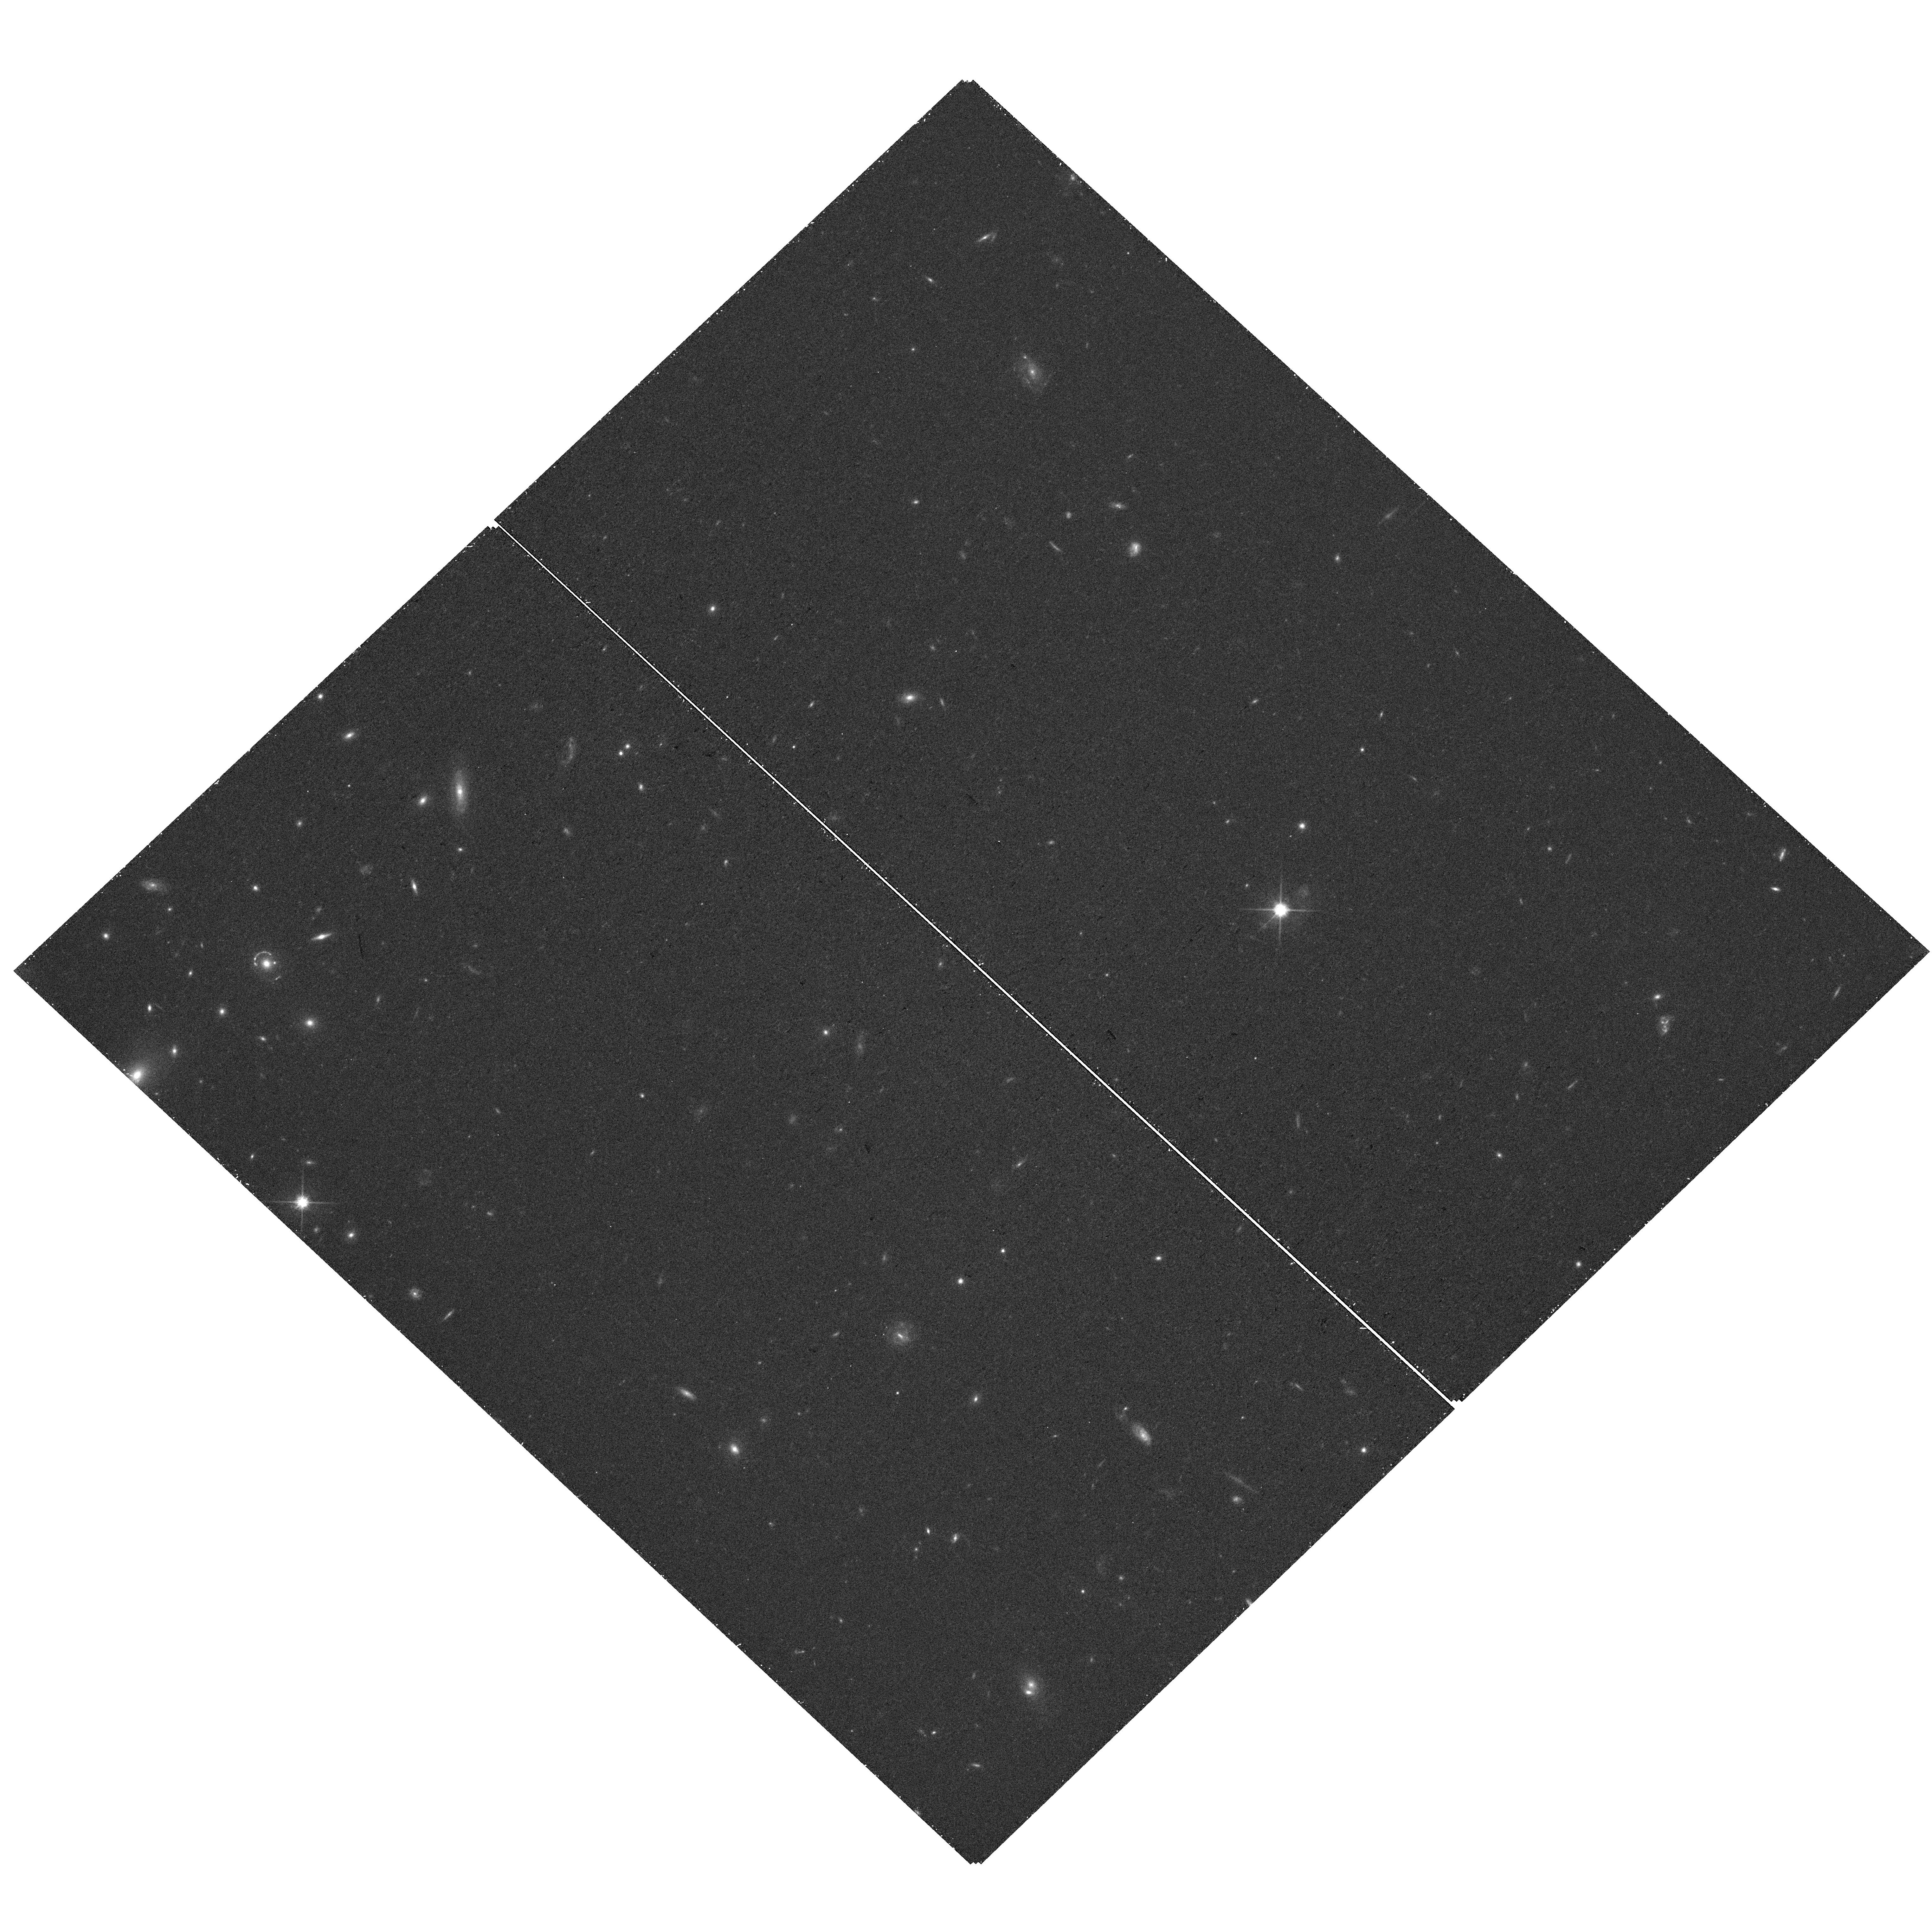
Target: SDSSJ091859.21+510452.5. Instrument: WFC3/UVIS. Filter: F814W. Exposure: 22 min. Observation ID: hst_16734_09_wfc3_uvis_f814w_iep209

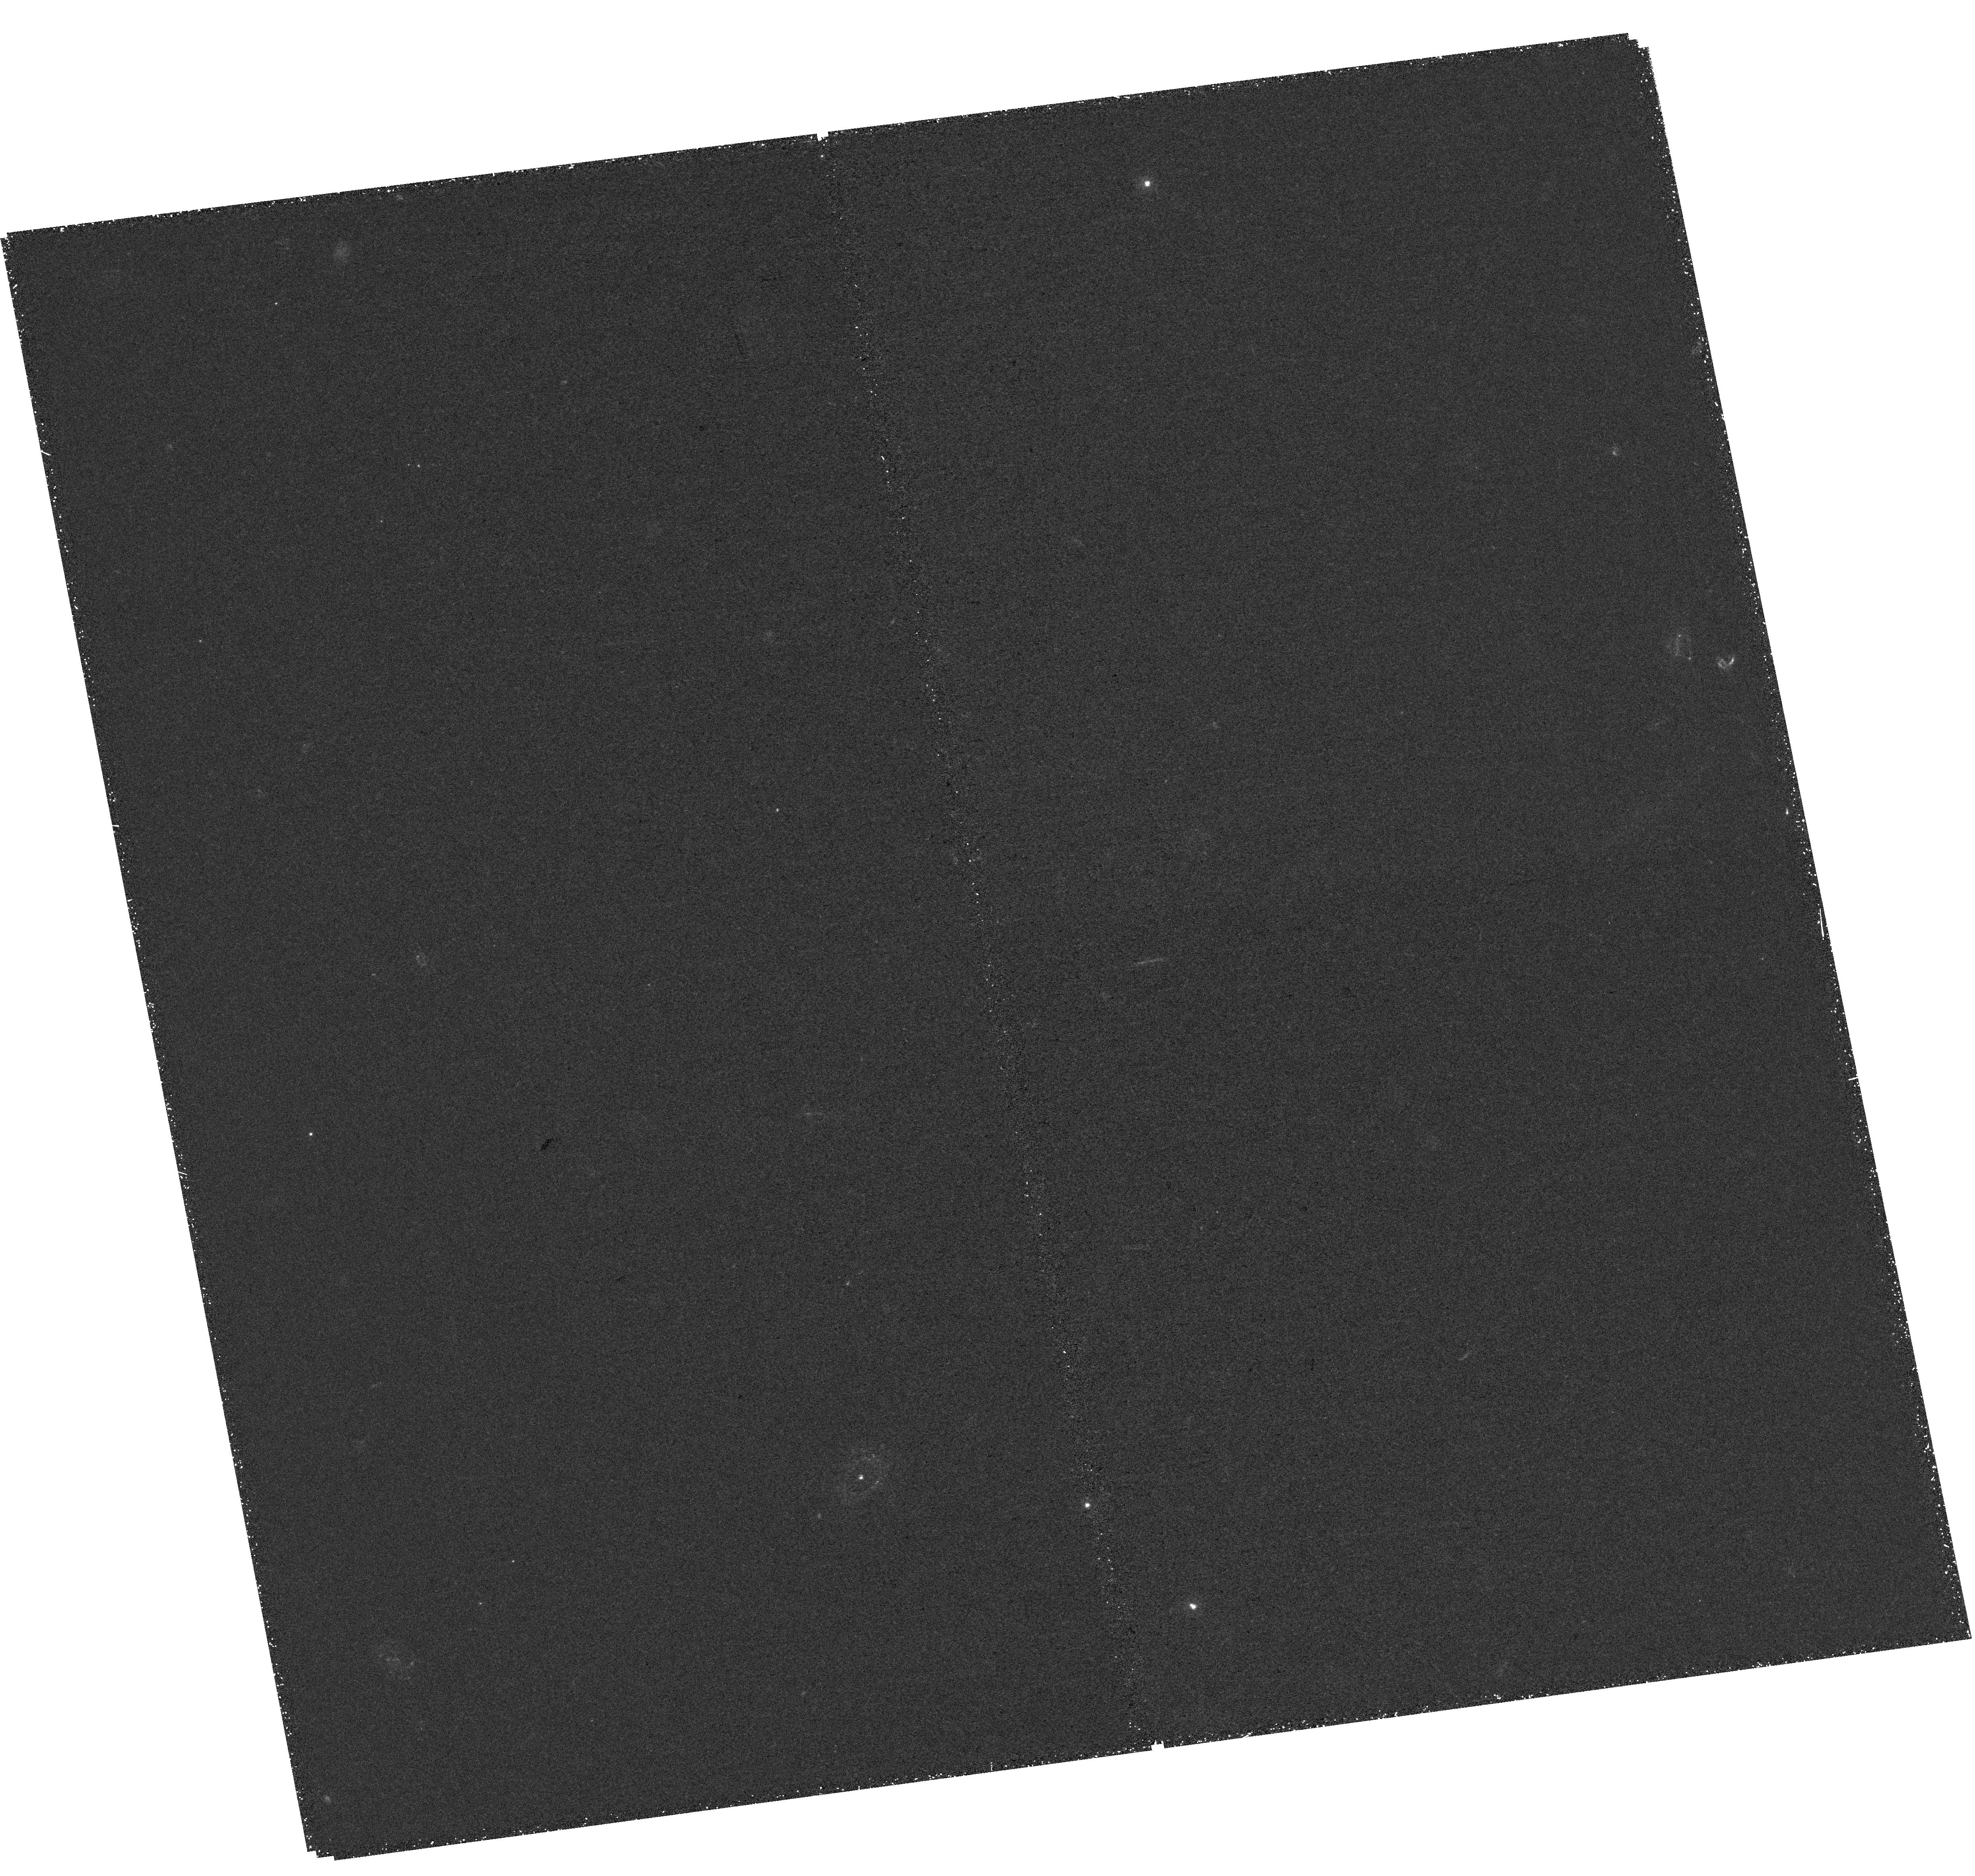
Target: SDSSJ002927.38+254401.7. Instrument: WFC3/UVIS. Filter: F275W. Exposure: 1.7 h. Observation ID: hst_16734_07_wfc3_uvis_f275w_iep207

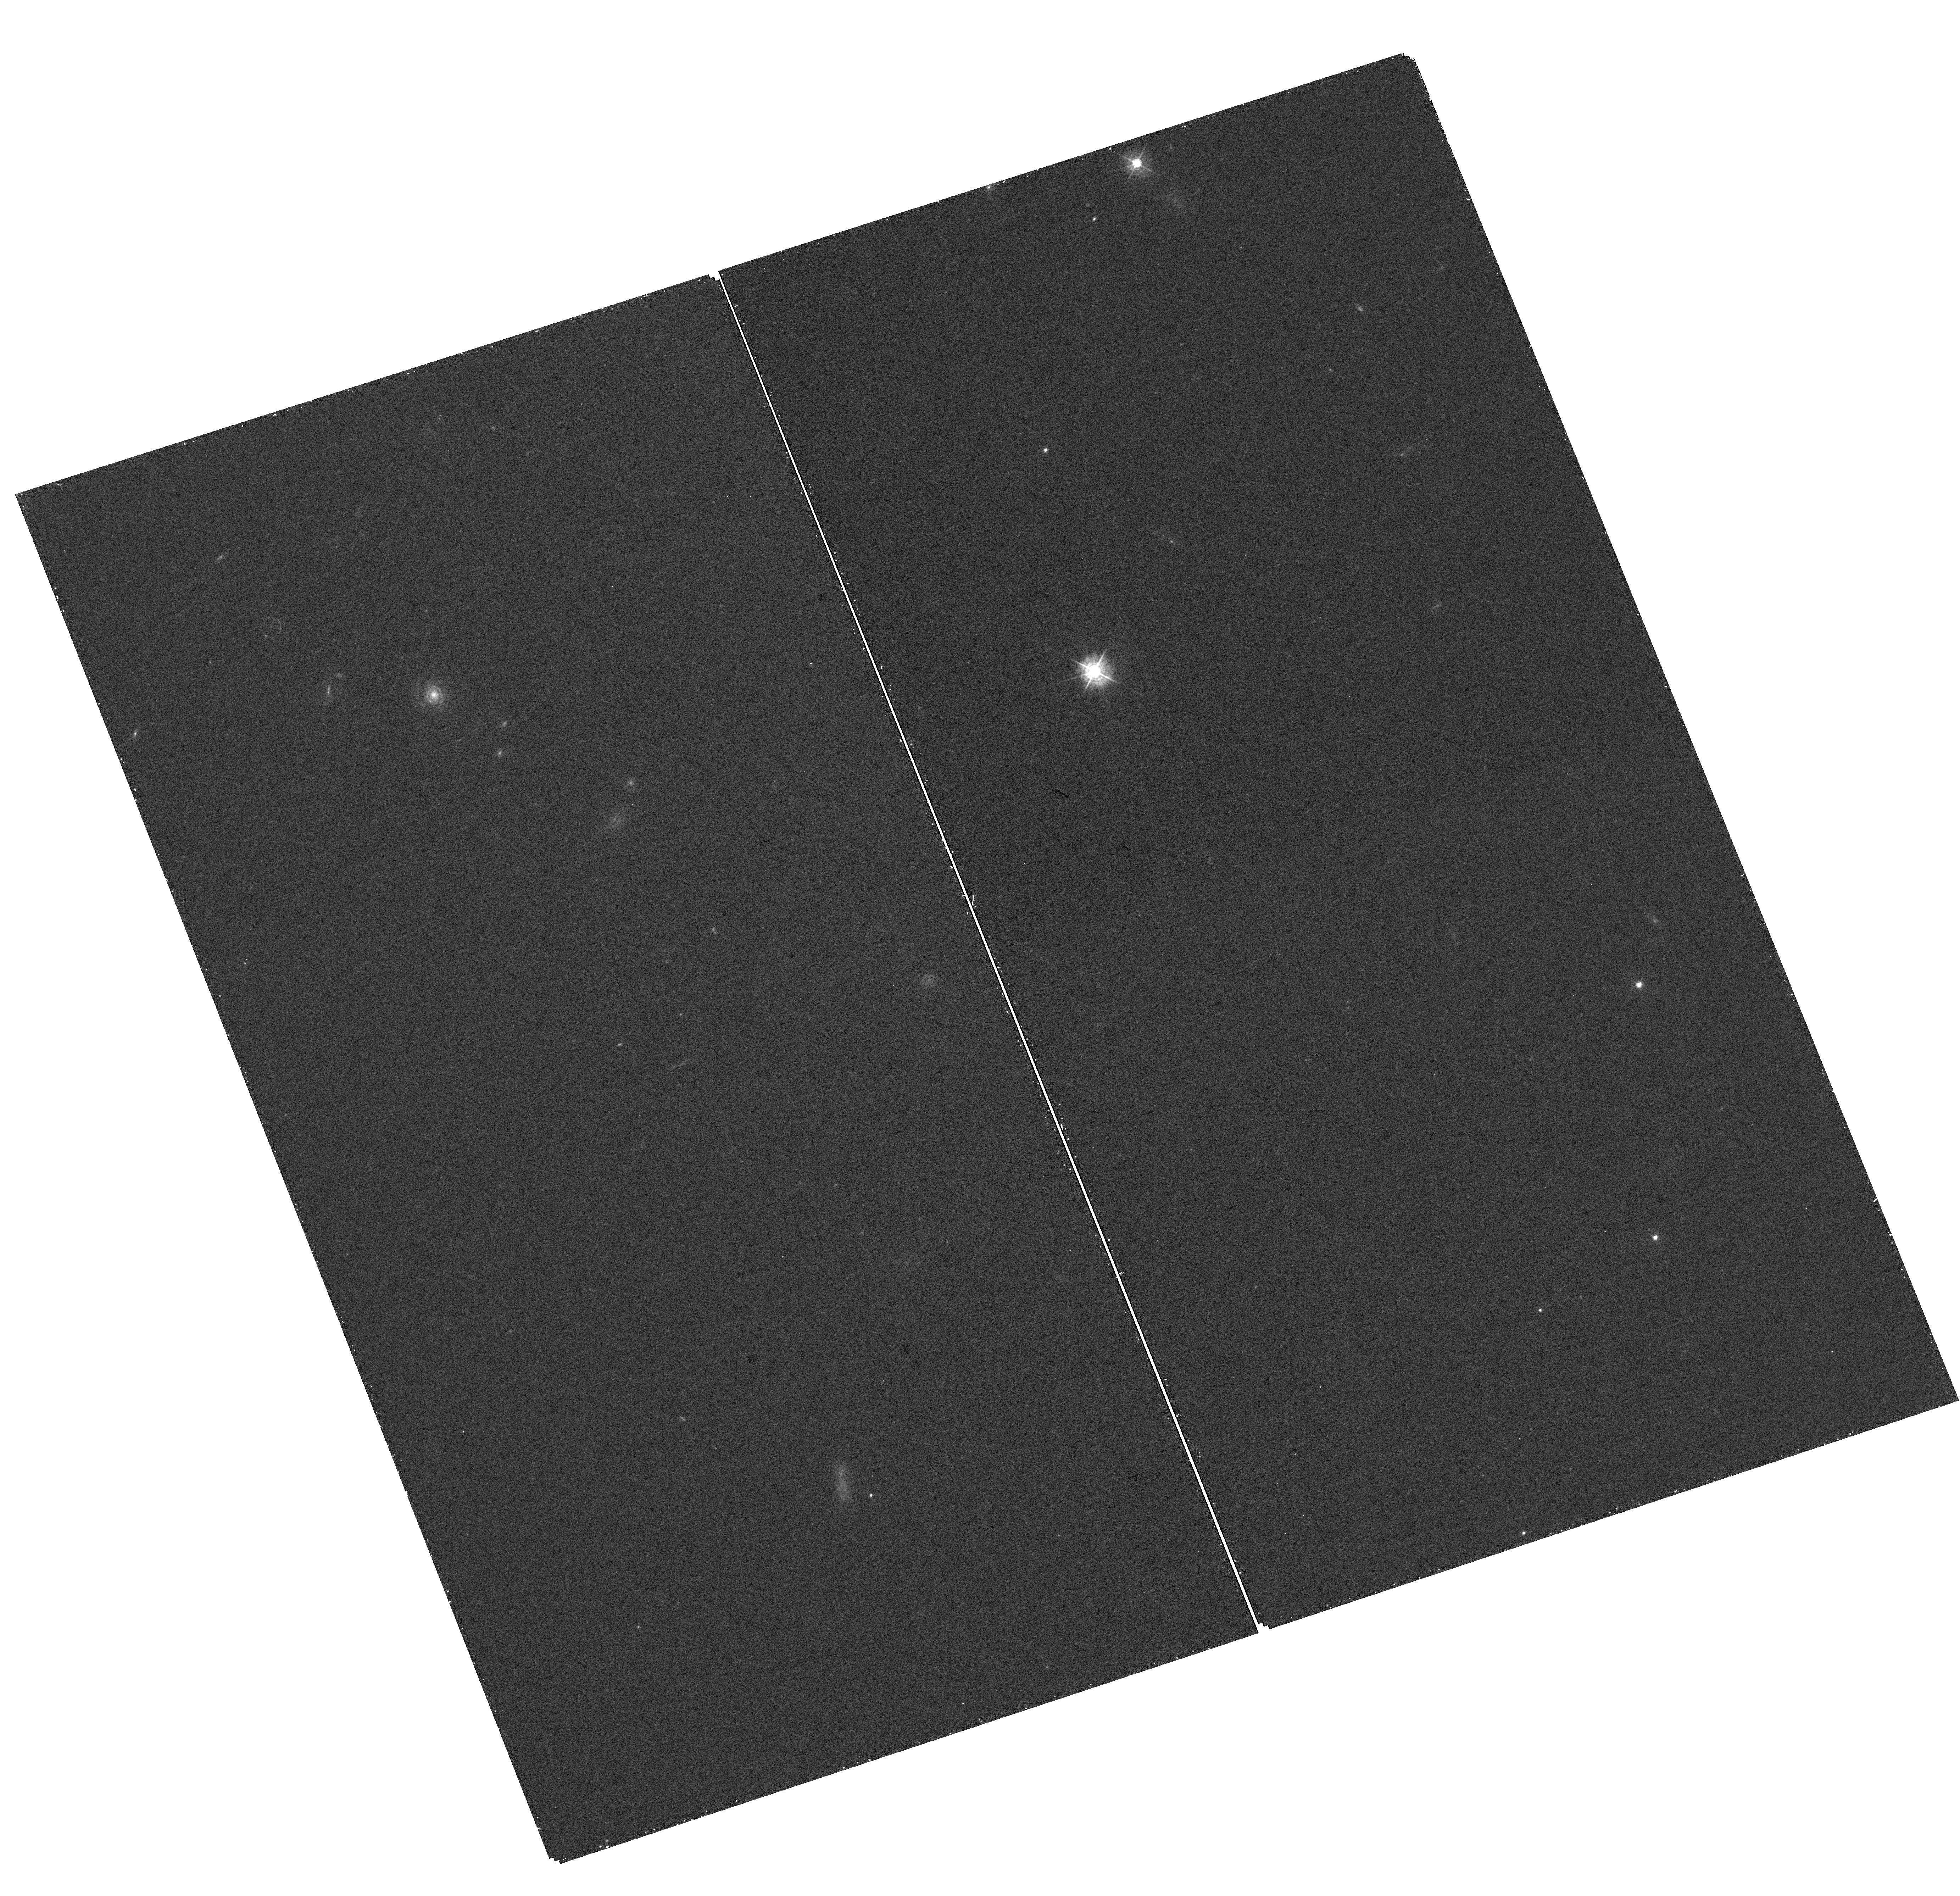
Target: SDSSJ234248.68-012032.5. Instrument: WFC3/UVIS. Filter: F438W. Exposure: 22 min. Observation ID: hst_16734_12_wfc3_uvis_f438w_iep212

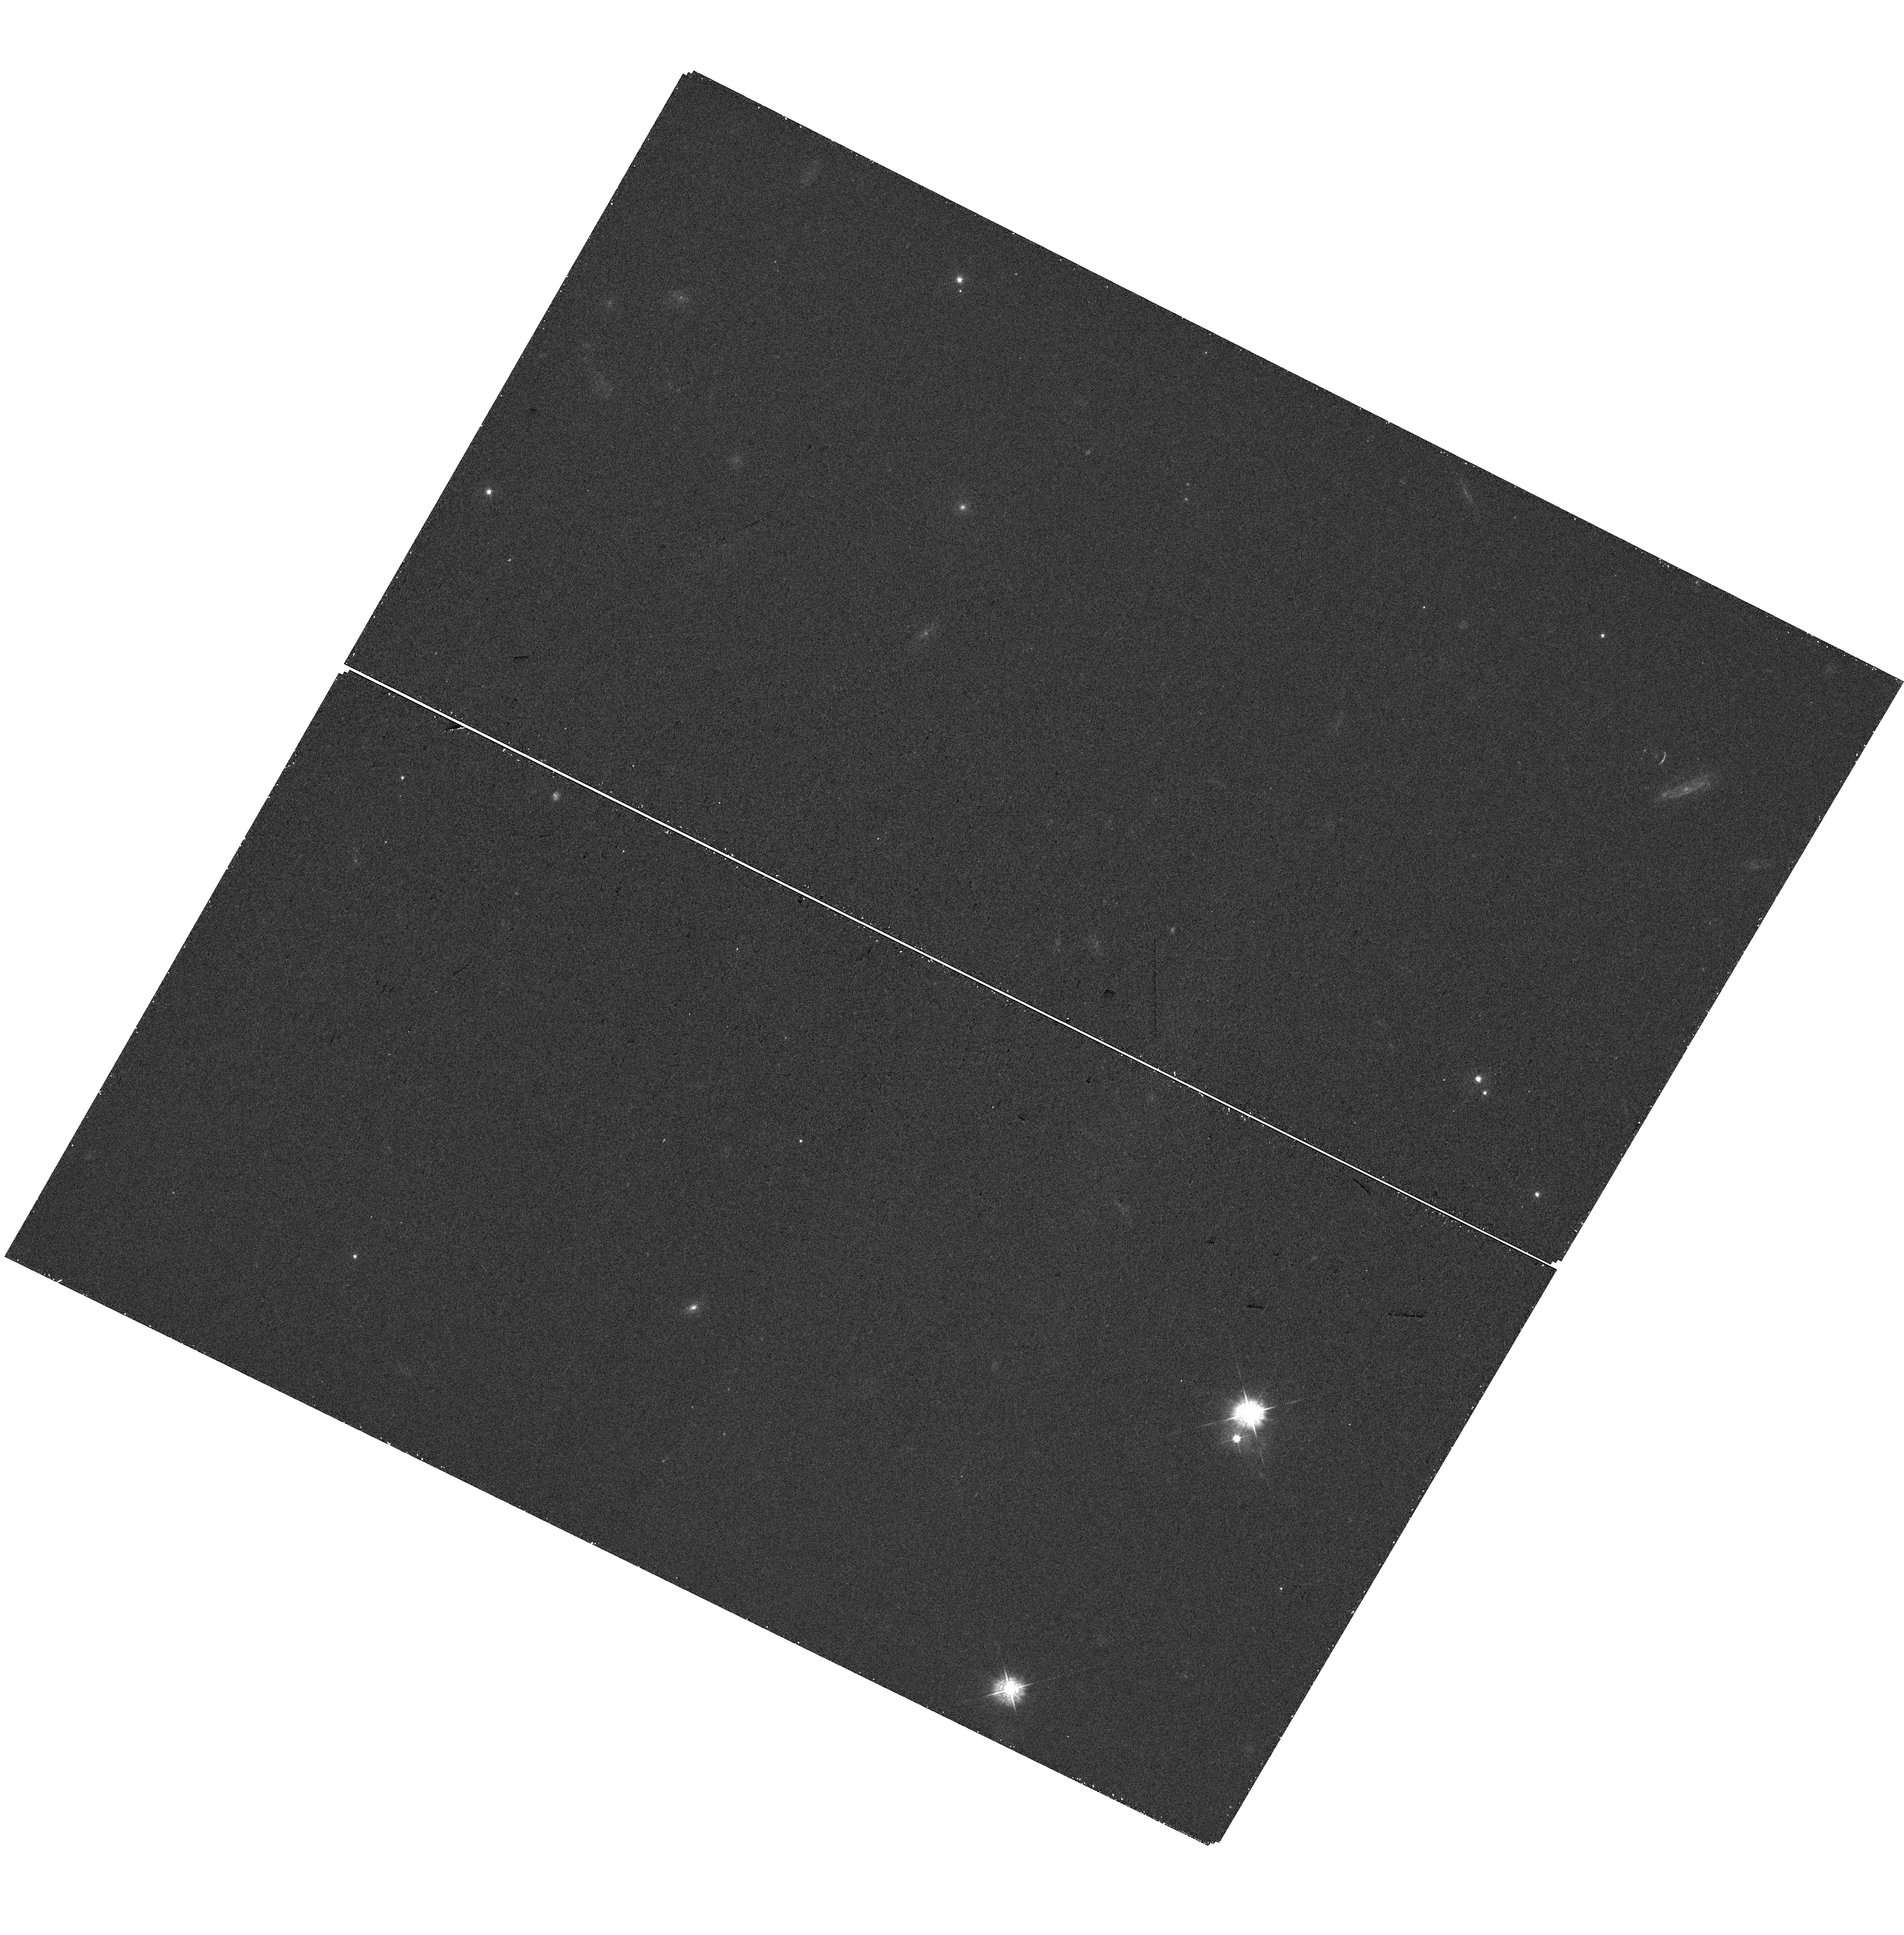
Target: SDSSJ074249.68+334148.9. Instrument: WFC3/UVIS. Filter: F438W. Exposure: 18 min. Observation ID: hst_16734_01_wfc3_uvis_f438w_iep201

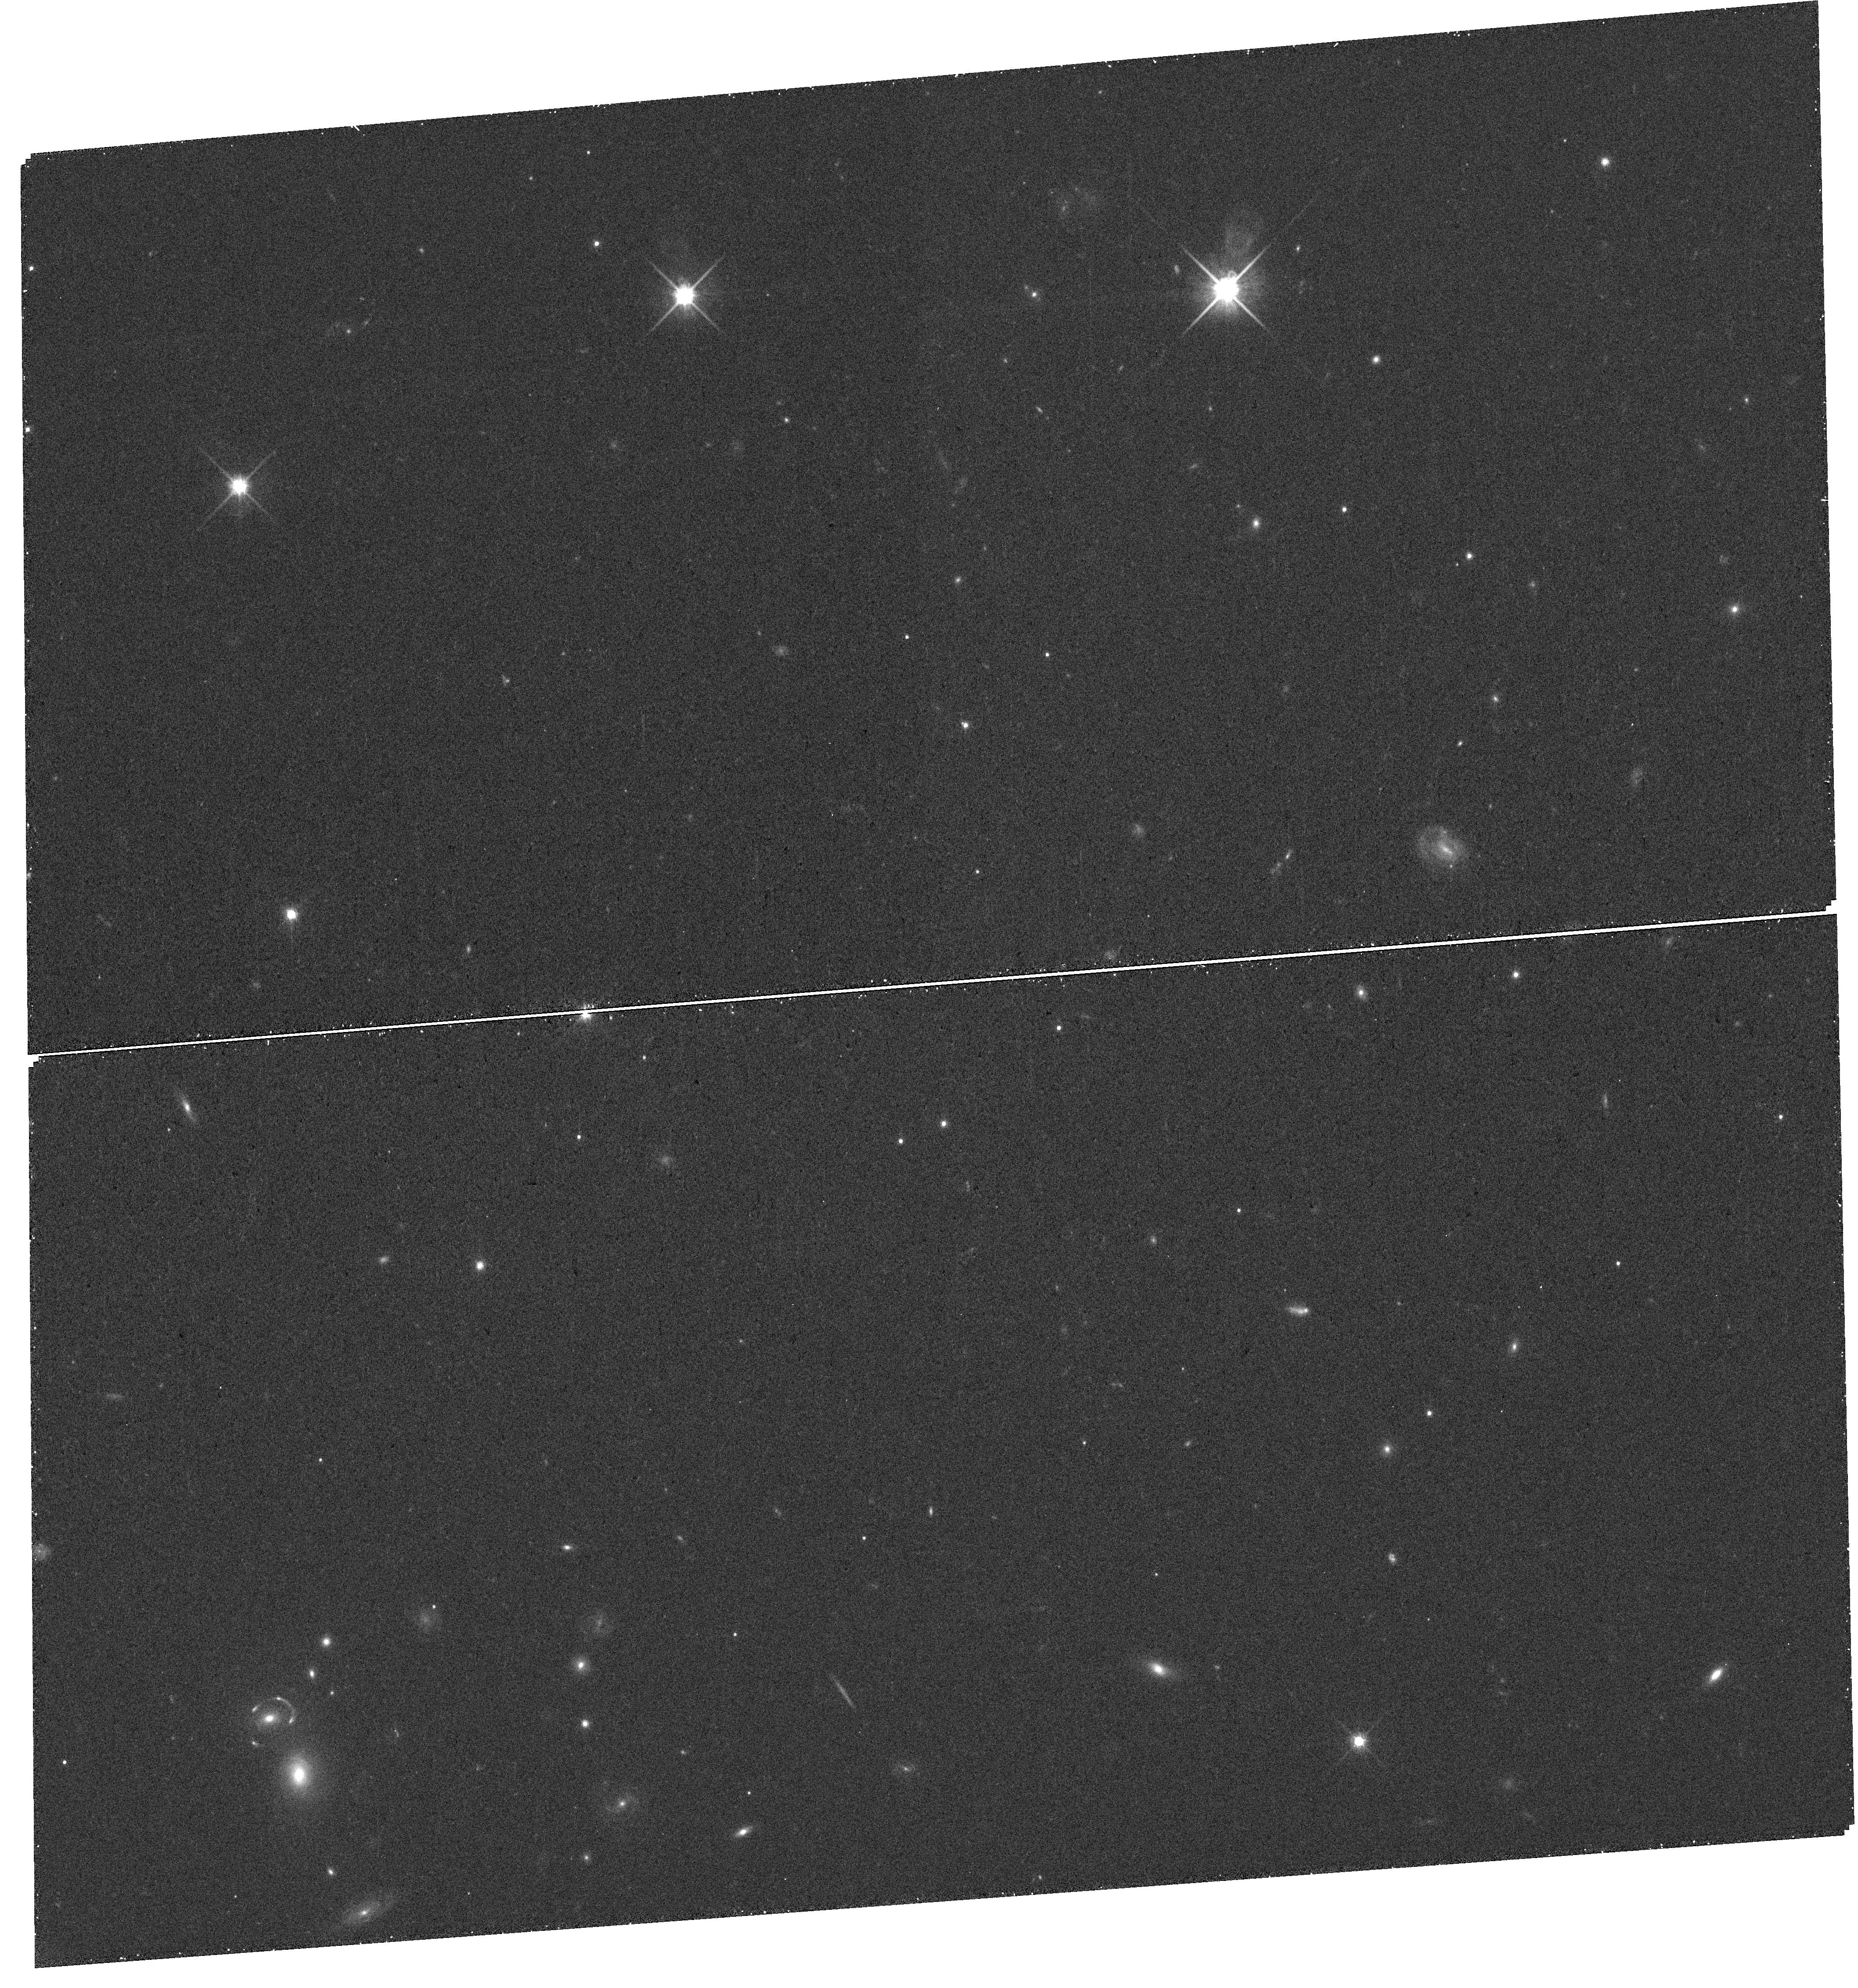
Target: SDSSJ075523.52+344539.5. Instrument: WFC3/UVIS. Filter: F814W. Exposure: 16 min. Observation ID: hst_16734_14_wfc3_uvis_f814w_iep214

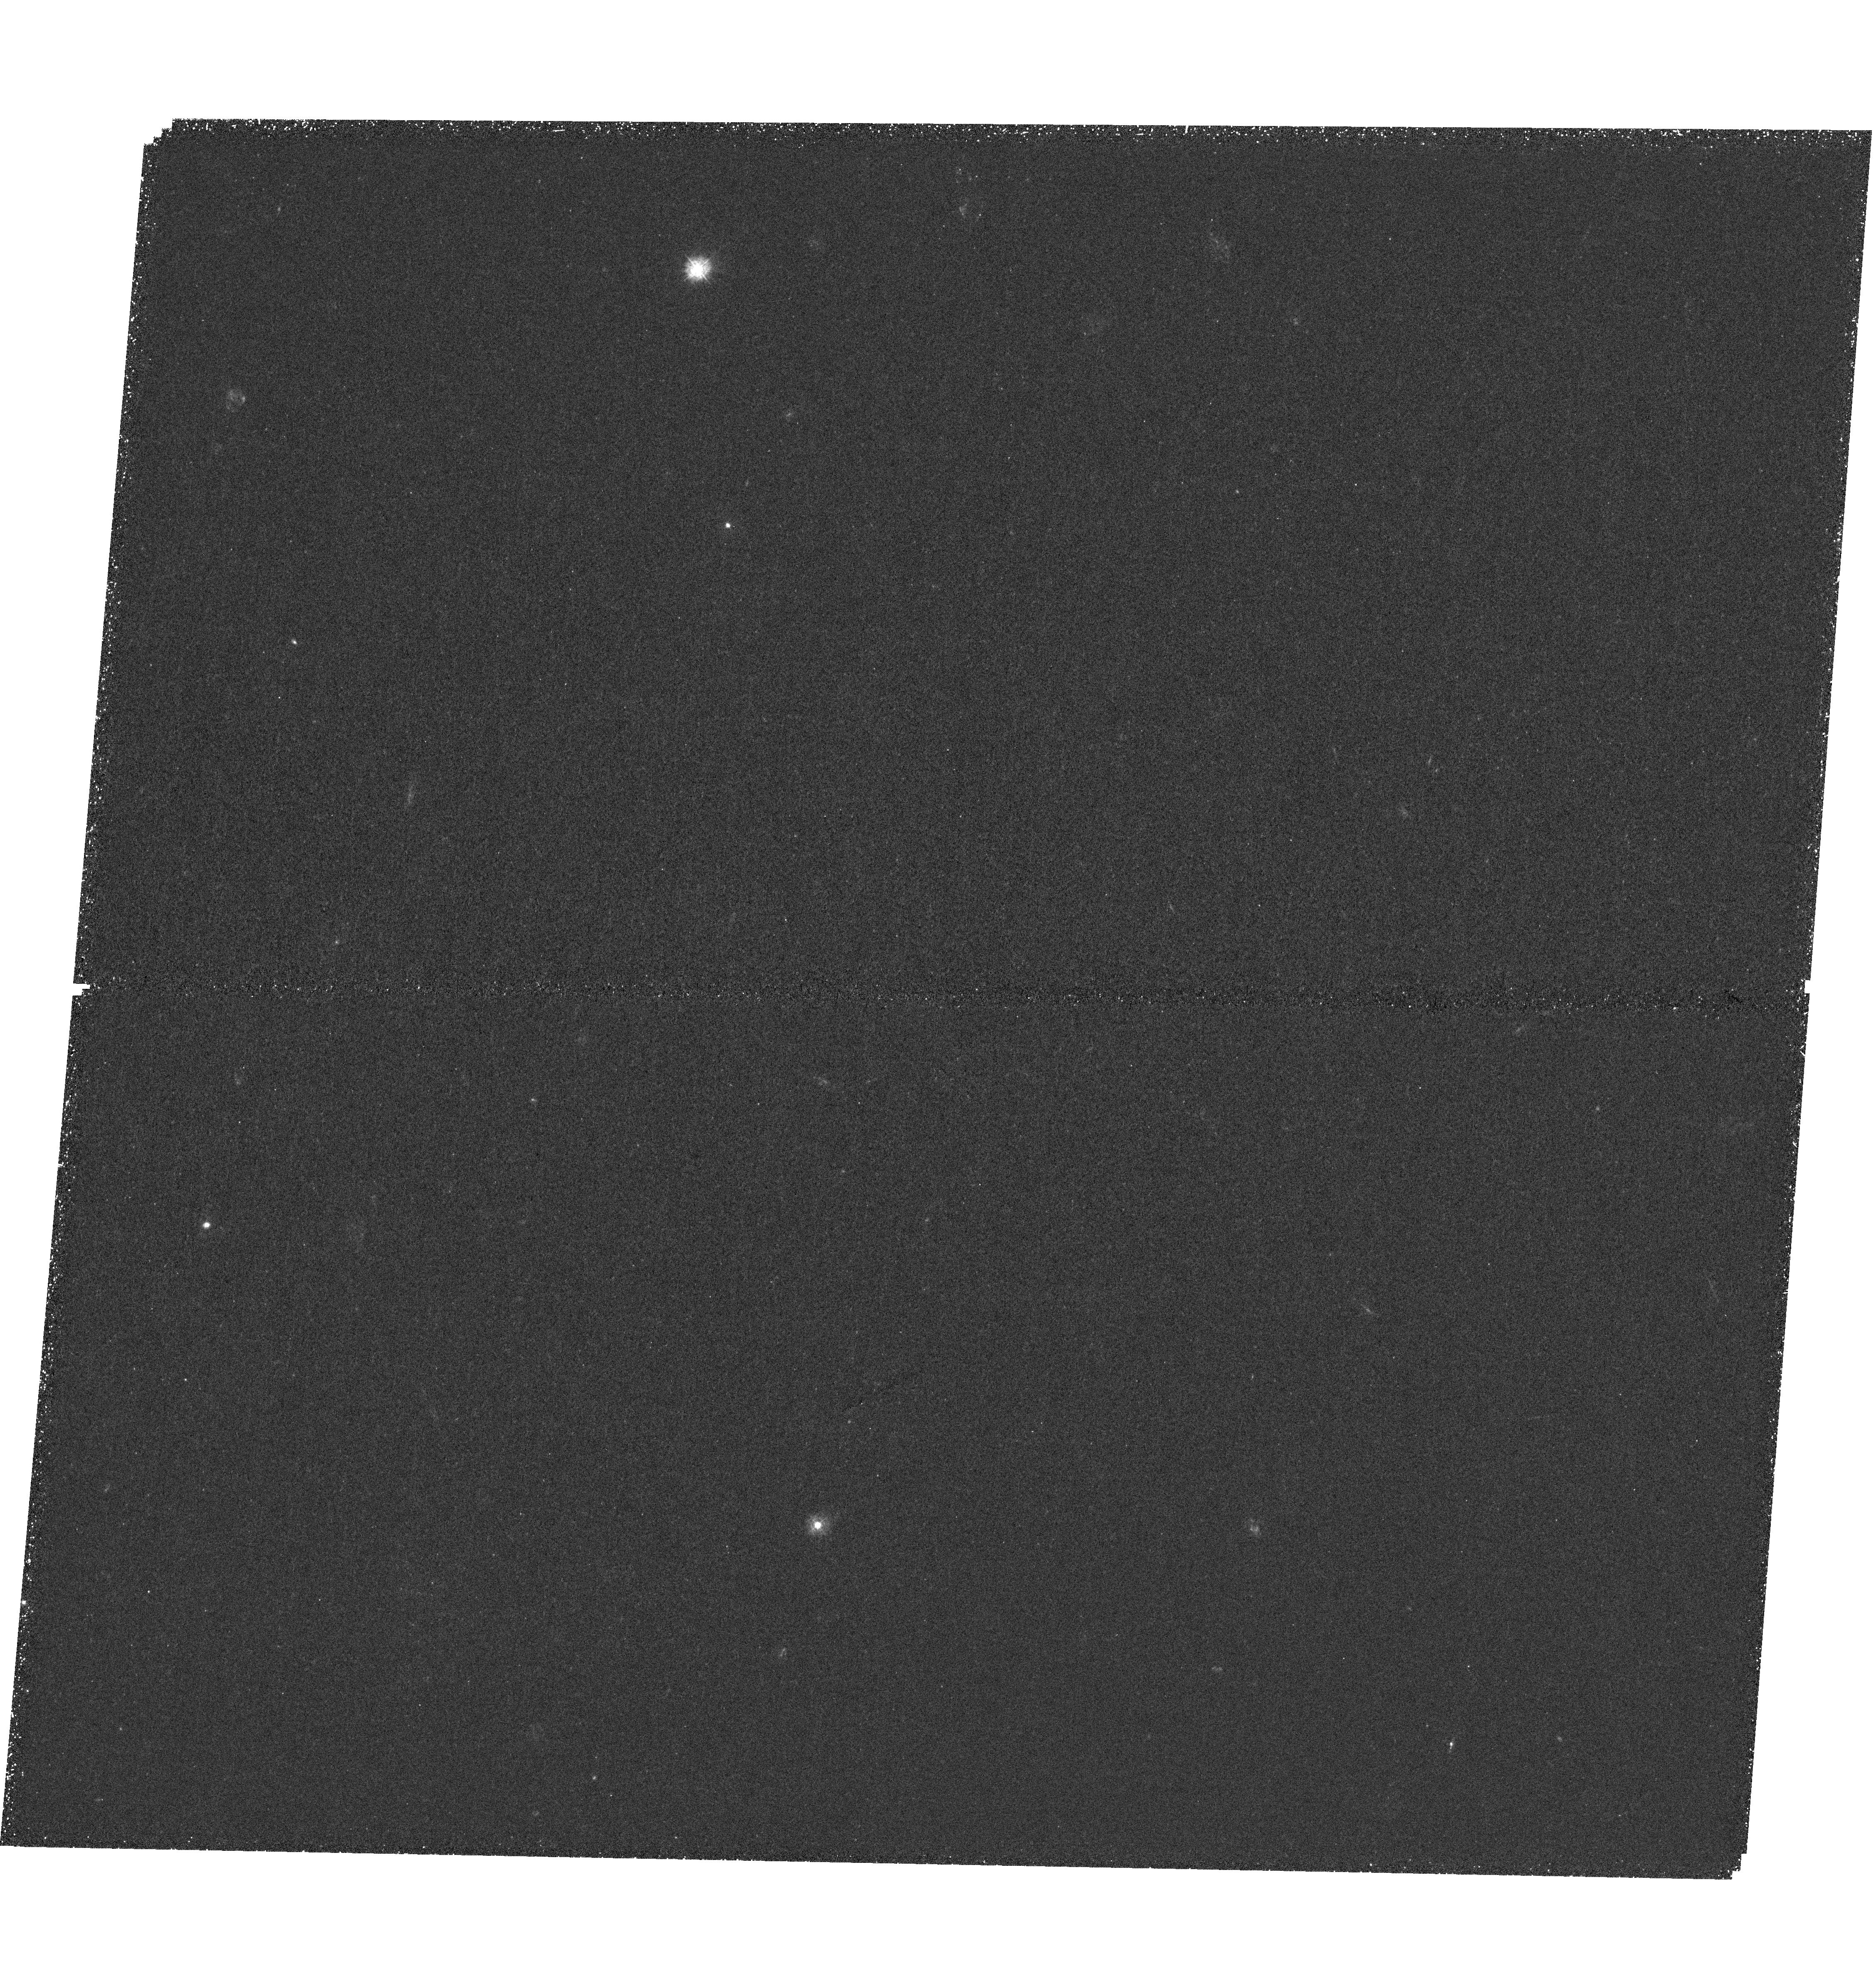
Target: SDSSJ111027.11+280838.4. Instrument: WFC3/UVIS. Filter: F275W. Exposure: 2.2 h. Observation ID: hst_16734_03_wfc3_uvis_f275w_iep203

Calibrating local estimators for the escape fraction of ionizing radiation 2.7Gyrs after the Big Bang (PI: Scarlata, Claudia)

The escape fraction of ionizing radiation (f_esc), a fundamental parameter in modeling of reionization, is impossible to measure at z>6. Therefore, a number of HST studies are calibrating indirect indicators of f_esc, using large samples of local galaxies (z~0.3). What is missing is a comparable sample of galaxies at the highest redshifts where all the necessary observables (covering the full spectrum from 950AA to the rest frame optical) can be measured. We propose a coordinated HST-NOIRLab program to observe a unique sample of 8 strongly lensed Lyman alpha (Lya) emitters at 2.1<z<2.6. THese observations will enable the measurement of their escape fraction of ionizing radiation and test for evolution in its indirect estimators. WFC3 UVIS imaging will directly measure the emission at ionizing wavelengths (LyC, lambda<912AA). Longer wavelength imaging will constrain the properties of the young stars, including the dust content and the sizes of the star-forming regions. The coordinated NOIRLab Gemini observations, consisting of rest-frame UV+optical IFU spectroscopy, will provide the diagnostics required to quantify the intrinsic ionizing radiation field, nebular dust content, and kinematics of the ISM. Only the combination of the strong magnification and redshifts of these galaxies allow us to perform these measurements, probing a completely unexplored regime of physical sizes (~100s~pc) and intrinsic luminosities (~1/1000 L*UV) at z>0.5. Our sample complement planned JWST programs that are targeting the rest-frame optical for known z~3 bright emitters.